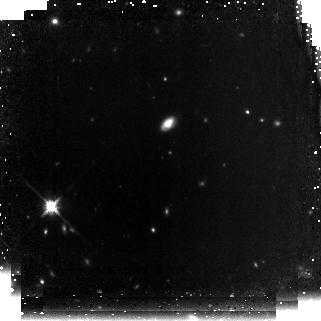
Target: GOODS-NORTH09. Instrument: NICMOS/NIC3. Filter: F160W. Exposure: 2.2 h. Observation ID: n9x109010

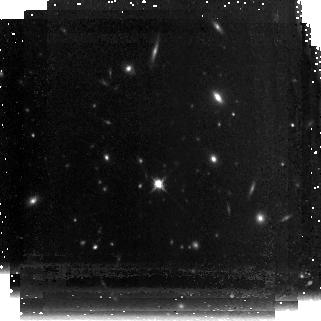
Target: GOODS-NORTH19. Instrument: NICMOS/NIC3. Filter: F160W. Exposure: 2.2 h. Observation ID: n9x119010

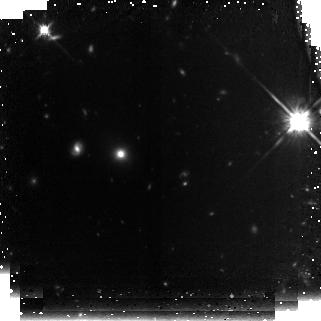
Target: GOODS-SOUTH30. Instrument: NICMOS/NIC3. Filter: F160W. Exposure: 2.1 h. Observation ID: n9x160010

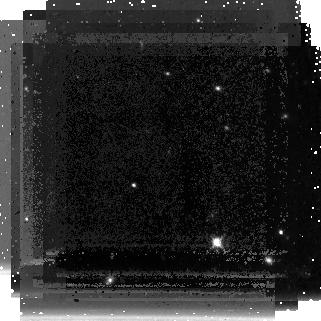
Target: GOODS-NORTH10. Instrument: NICMOS/NIC3. Filter: F160W. Exposure: 2.2 h. Observation ID: n9x110010

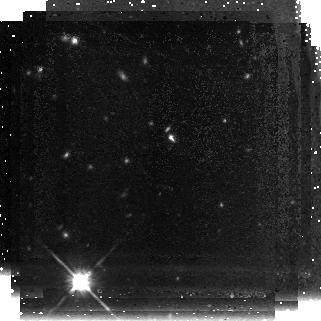
Target: GOODS-NORTH20. Instrument: NICMOS/NIC3. Filter: F160W. Exposure: 2.2 h. Observation ID: n9x120010

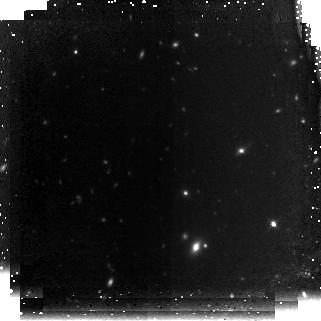
Target: GOODS-SOUTH26. Instrument: NICMOS/NIC3. Filter: F160W. Exposure: 2.1 h. Observation ID: n9x156010

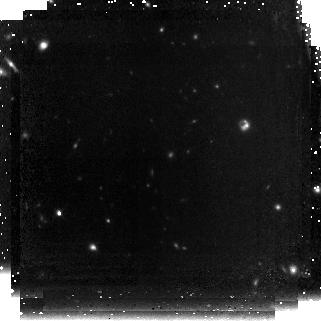
Target: GOODS-NORTH01. Instrument: NICMOS/NIC3. Filter: F160W. Exposure: 2.2 h. Observation ID: n9x101010

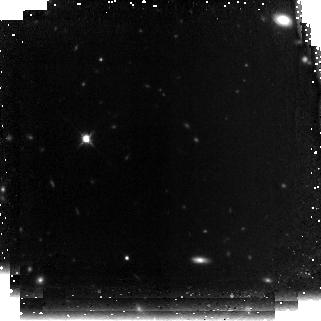
Target: GOODS-SOUTH17. Instrument: NICMOS/NIC3. Filter: F160W. Exposure: 2.1 h. Observation ID: n9x147010

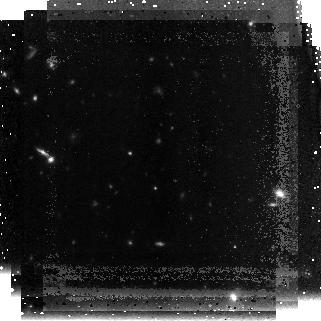
Target: GOODS-NORTH24. Instrument: NICMOS/NIC3. Filter: F160W. Exposure: 2.2 h. Observation ID: n9x124010

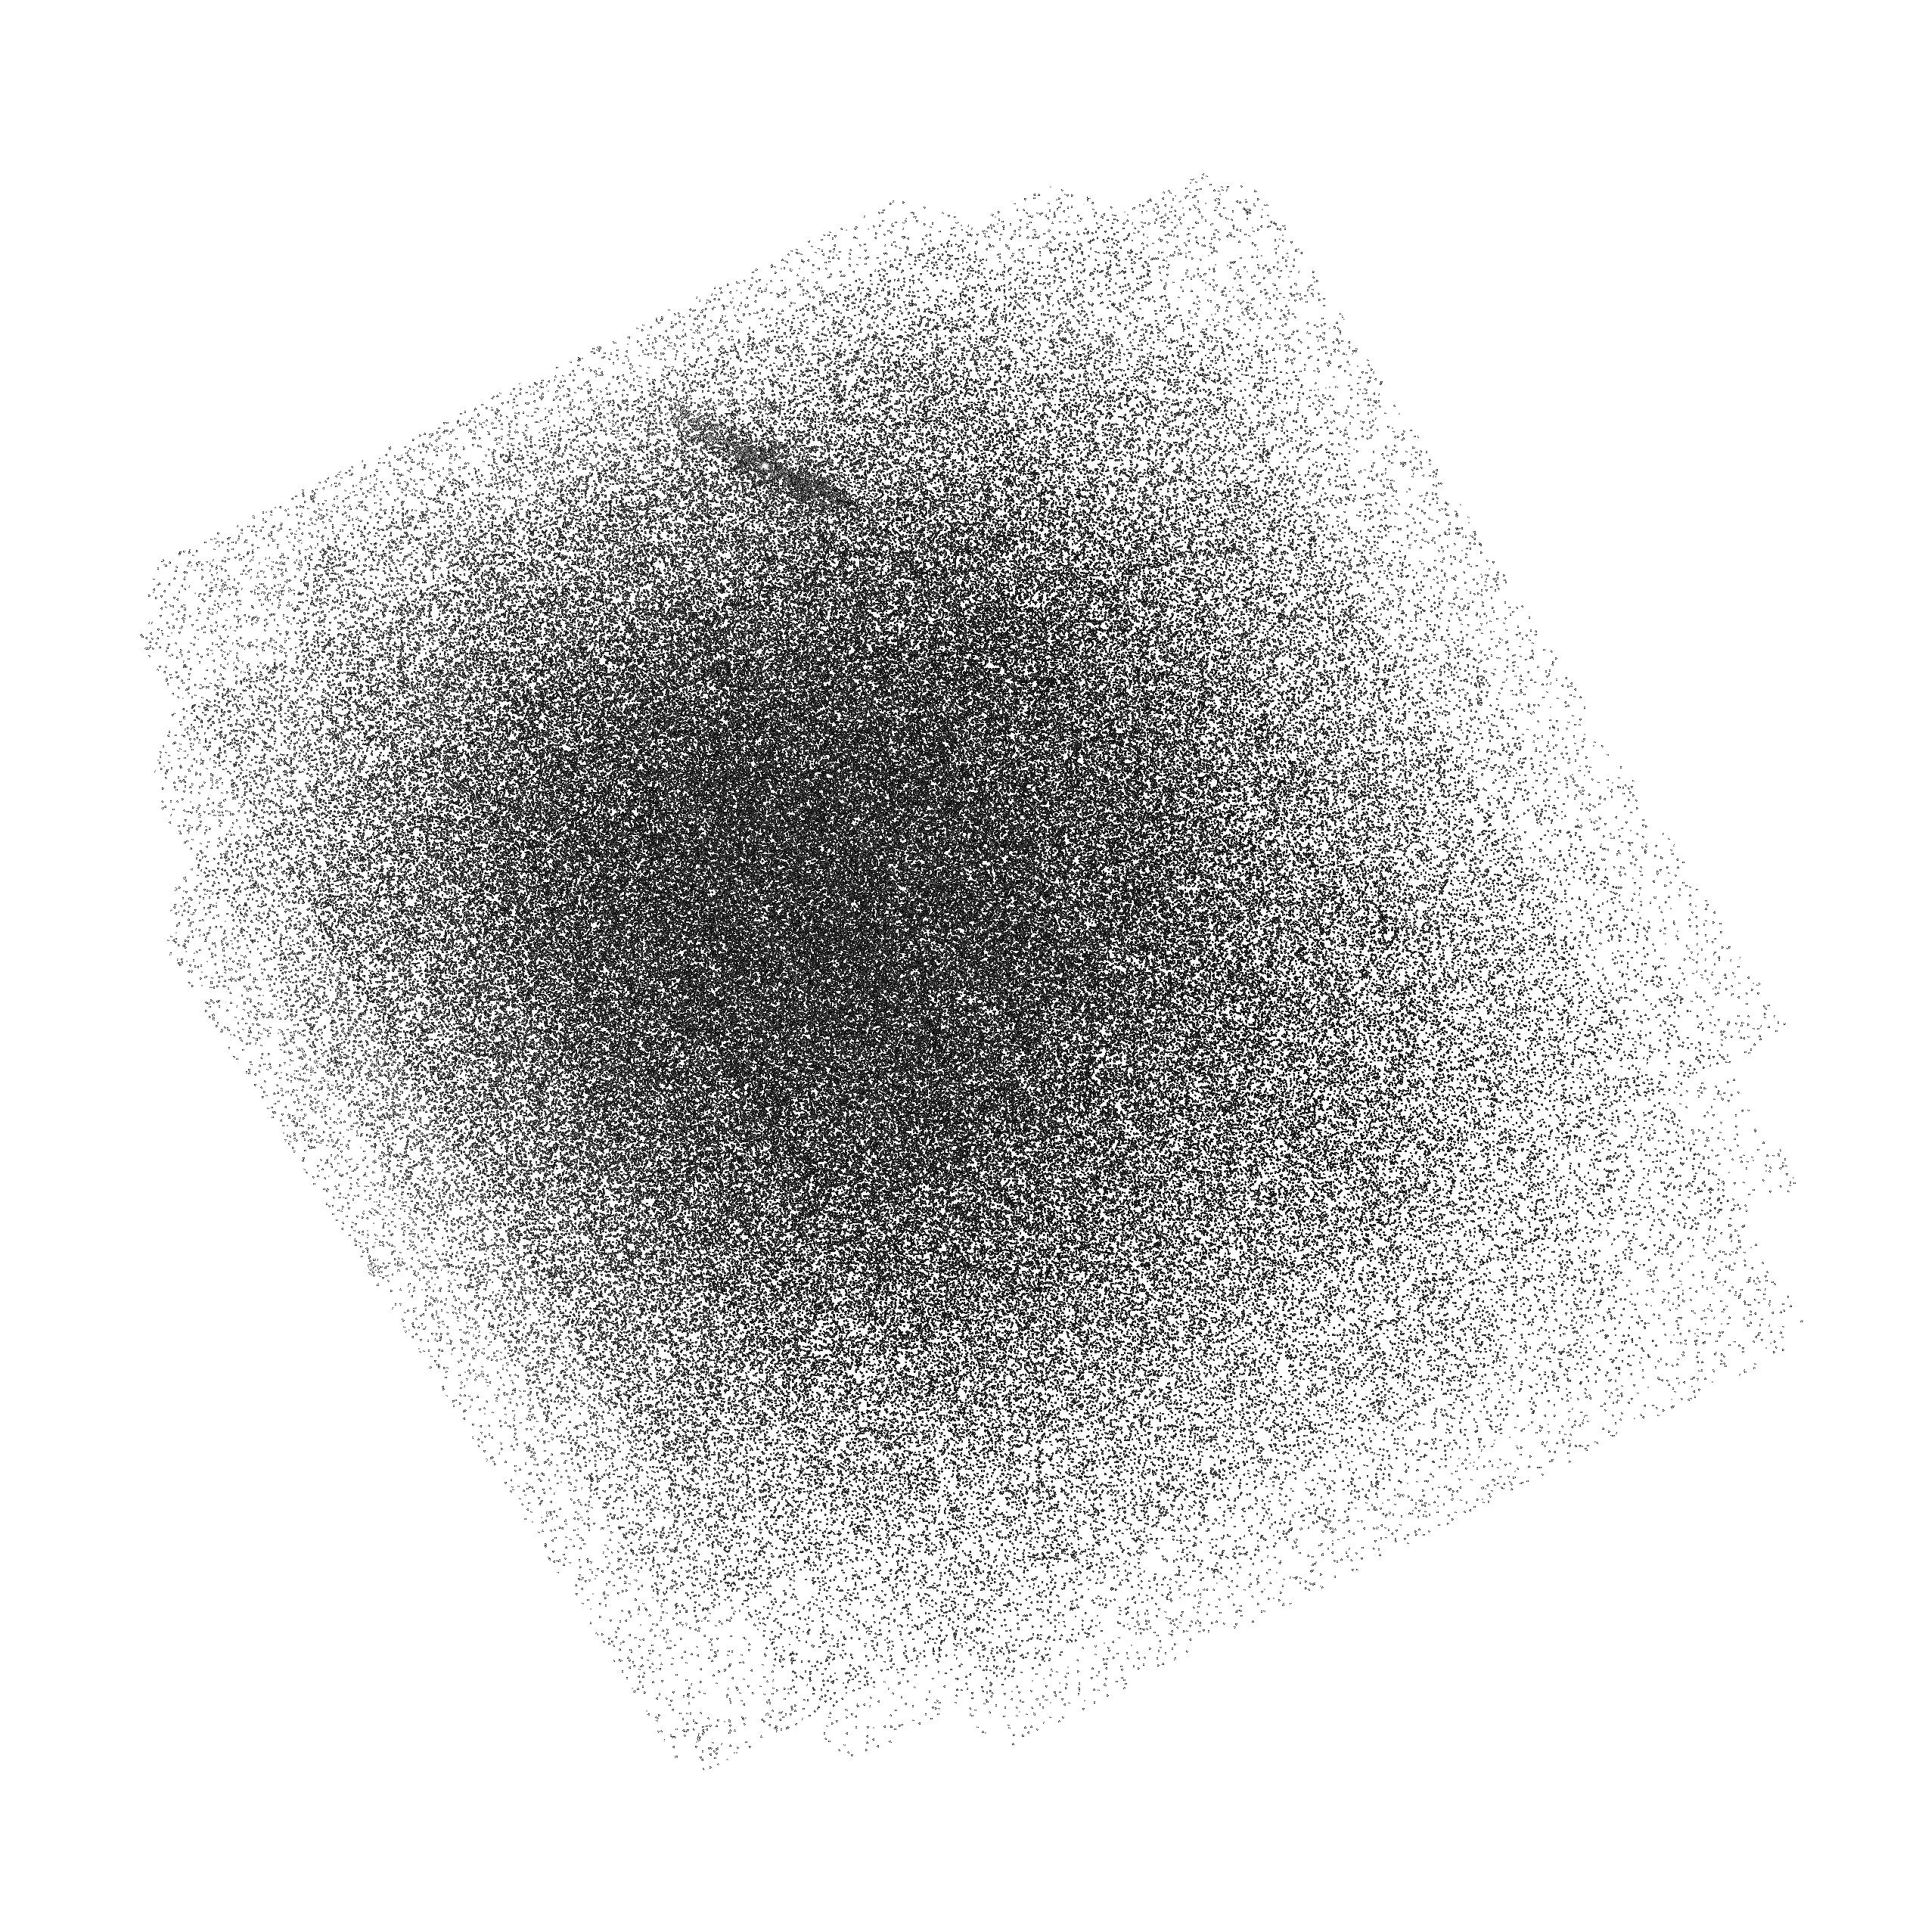
Target: field at RA 189.298°, Dec 62.040°. Instrument: ACS/SBC. Filter: F150LP. Exposure: 2.2 h. Observation ID: hst_11082_11_acs_sbc_f150lp_j9x111

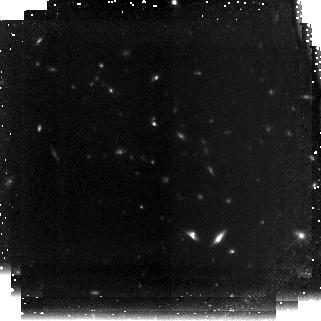
Target: GOODS-NORTH11. Instrument: NICMOS/NIC3. Filter: F160W. Exposure: 2.2 h. Observation ID: n9x111010

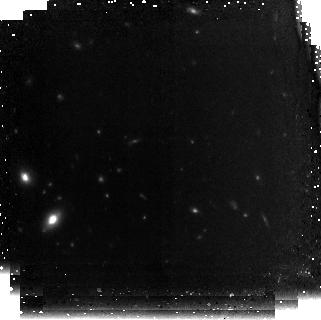
Target: GOODS-SOUTH22. Instrument: NICMOS/NIC3. Filter: F160W. Exposure: 2.1 h. Observation ID: n9x152010

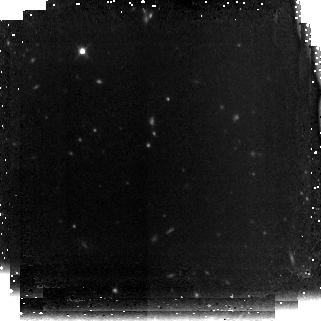
Target: GOODS-SOUTH11. Instrument: NICMOS/NIC3. Filter: F160W. Exposure: 2.1 h. Observation ID: n9x141010

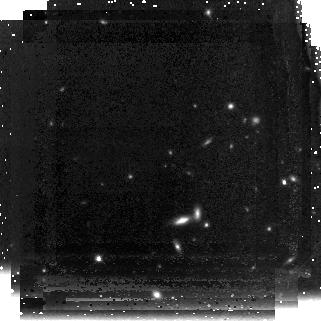
Target: GOODS-NORTH06. Instrument: NICMOS/NIC3. Filter: F160W. Exposure: 2.2 h. Observation ID: n9x106010

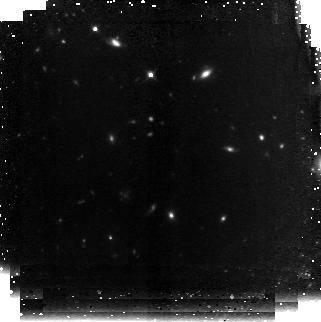
Target: GOODS-SOUTH24. Instrument: NICMOS/NIC3. Filter: F160W. Exposure: 2.1 h. Observation ID: n9x154010

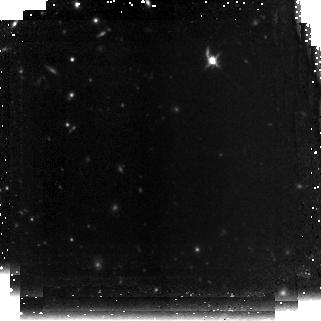
Target: GOODS-SOUTH14. Instrument: NICMOS/NIC3. Filter: F160W. Exposure: 2.1 h. Observation ID: n9x144010

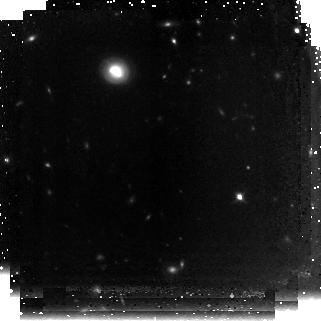
Target: GOODS-NORTH15. Instrument: NICMOS/NIC3. Filter: F160W. Exposure: 2.2 h. Observation ID: n9x115010

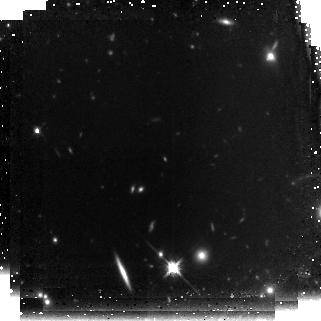
Target: GOODS-SOUTH13. Instrument: NICMOS/NIC3. Filter: F160W. Exposure: 2.1 h. Observation ID: n9x143010

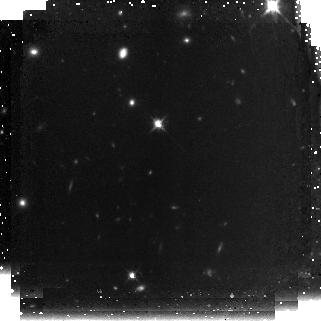
Target: GOODS-SOUTH18. Instrument: NICMOS/NIC3. Filter: F160W. Exposure: 2.1 h. Observation ID: n9x148010

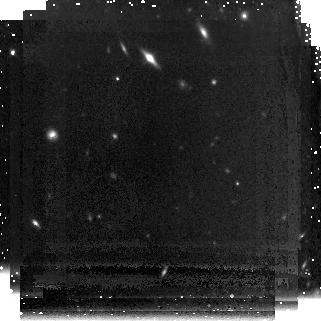
Target: GOODS-NORTH30. Instrument: NICMOS/NIC3. Filter: F160W. Exposure: 2.2 h. Observation ID: n9x130010

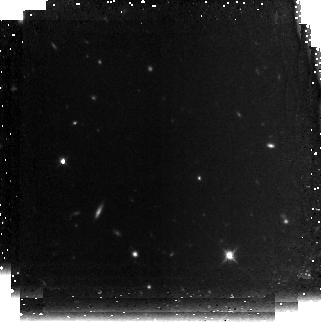
Target: GOODS-SOUTH04. Instrument: NICMOS/NIC3. Filter: F160W. Exposure: 2.1 h. Observation ID: n9x134010

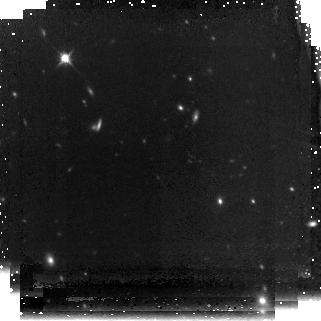
Target: GOODS-NORTH16. Instrument: NICMOS/NIC3. Filter: F160W. Exposure: 2.2 h. Observation ID: n9x116010

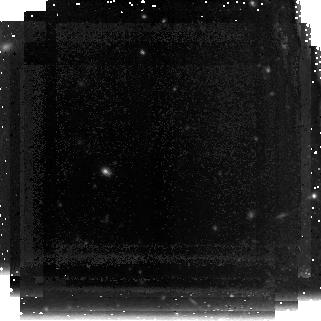
Target: GOODS-NORTH22. Instrument: NICMOS/NIC3. Filter: F160W. Exposure: 2.2 h. Observation ID: n9x122010

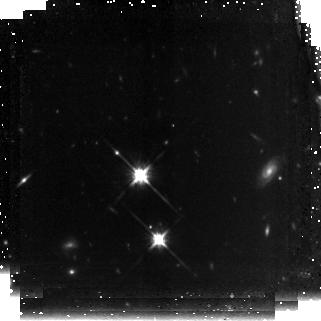
Target: GOODS-SOUTH20. Instrument: NICMOS/NIC3. Filter: F160W. Exposure: 2.1 h. Observation ID: n9x150010

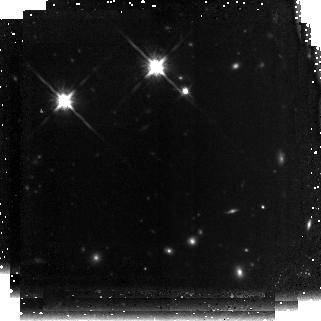
Target: GOODS-SOUTH06. Instrument: NICMOS/NIC3. Filter: F160W. Exposure: 2.1 h. Observation ID: n9x136010

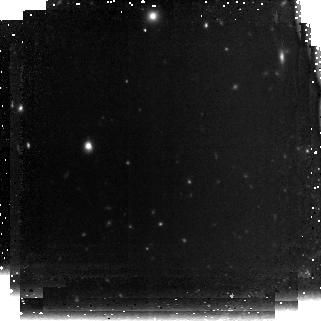
Target: GOODS-SOUTH02. Instrument: NICMOS/NIC3. Filter: F160W. Exposure: 2.1 h. Observation ID: n9x132010

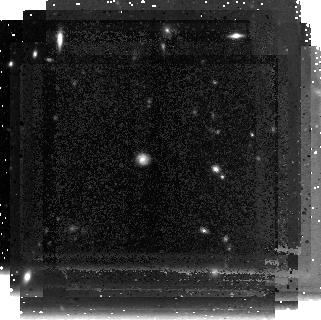
Target: GOODS-NORTH29. Instrument: NICMOS/NIC3. Filter: F160W. Exposure: 2.2 h. Observation ID: n9x129010

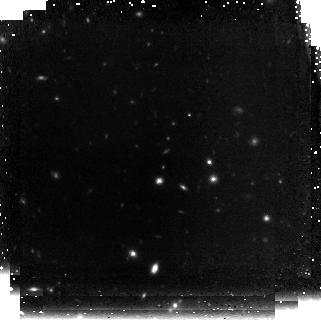
Target: GOODS-NORTH03. Instrument: NICMOS/NIC3. Filter: F160W. Exposure: 2.2 h. Observation ID: n9x103010

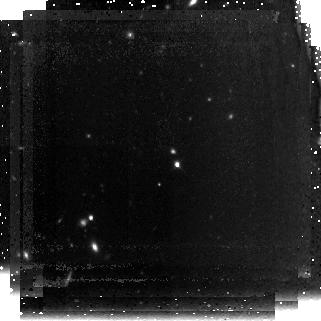
Target: GOODS-NORTH07. Instrument: NICMOS/NIC3. Filter: F160W. Exposure: 2.2 h. Observation ID: n9x107010

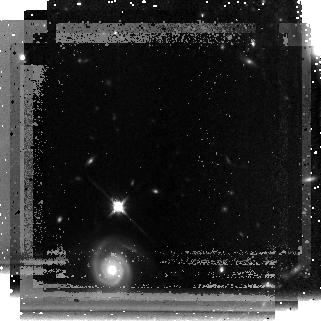
Target: GOODS-NORTH28. Instrument: NICMOS/NIC3. Filter: F160W. Exposure: 2.2 h. Observation ID: n9x128010

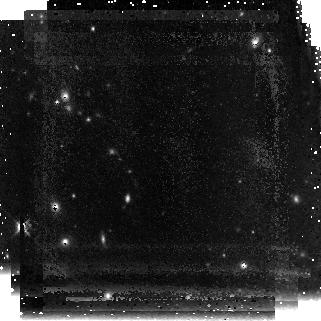
Target: GOODS-NORTH26. Instrument: NICMOS/NIC3. Filter: F160W. Exposure: 2.2 h. Observation ID: n9x126010

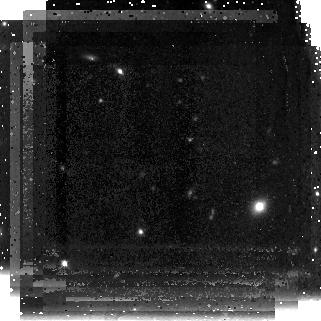
Target: GOODS-NORTH18. Instrument: NICMOS/NIC3. Filter: F160W. Exposure: 2.2 h. Observation ID: n9x118010

NICMOS Imaging of GOODS: Probing the Evolution of the Earliest Massive Galaxies, Galaxies Beyond Reionization, and the High Redshift Obscured Universe (PI: Conselice, Christopher)

Deep near-infrared imaging provides the only avenue towards understanding a host of astrophysical problems, including: finding galaxies and AGN at z > 7, the evolution of the most massive galaxies, the triggering of star formation in dusty galaxies, and revealing properties of obscured AGN. As such, we propose to observe 60 selected areas of the GOODS North and South fields with NICMOS Camera 3 in the F160W band pointed at known massive M > 10^11 M_0 galaxies at z > 2 discovered through deep Spitzer imaging. The depth we will reach (26.5 AB at 5 sigma) in H_160 allows us to study the internal properties of these galaxies, including their sizes and morphologies, and to understand how scaling relations such as the Kormendy relationship evolved. Although NIC3 is out of focus and undersampled, it is currently our best opportunity to study these galaxies, while also sampling enough area to perform a general NIR survey 1/3 the size of an ACS GOODS field. These data will be a significant resource, invaluable for many other science goals, including discovering high redshift galaxies at z > 7, the evolution of galaxies onto the Hubble sequence, as well as examining obscured AGN and dusty star formation at z > 1.5. The GOODS fields are the natural location for HST to perform a deep NICMOS imaging program, as extensive data from space and ground based observatories such as Chandra, GALEX, Spitzer, NOAO, Keck, Subaru, VLT, JCMT, and the VLA are currently available for these regions. Deep high-resolution near-infrared observations are the one missing ingredient to this survey, filling in an important gap to create the deepest, largest, and most uniform data set for studying the faint and distant universe. The importance of these images will increase with time as new facilities come on line, most notably WFC3 and ALMA, and for the planning of future JWST observations.